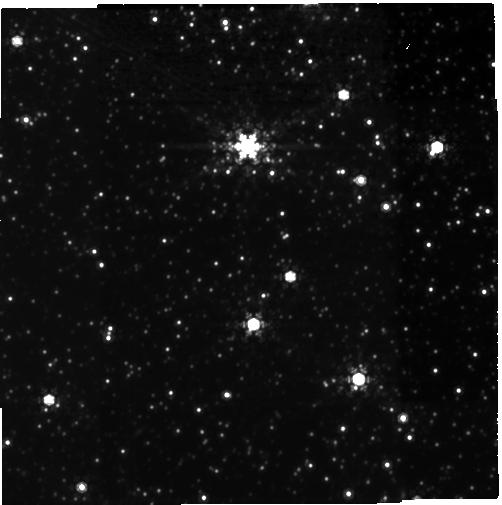
Target: MOA-2010-BLG-477
Instrument: NIRCAM
Filter: F480M
Exposure: 1.6 h
Observation ID: jw06078-o001_t001_nircam_clear-f480m-sub400p

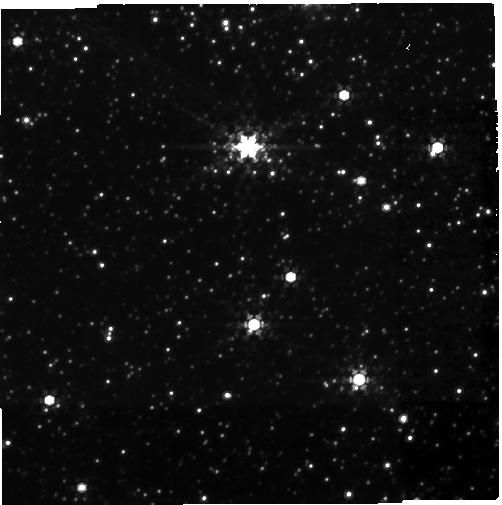
Target: MOA-2010-BLG-477
Instrument: NIRCAM
Filter: F430M
Exposure: 1.6 h
Observation ID: jw06078-o001_t001_nircam_clear-f430m-sub400p

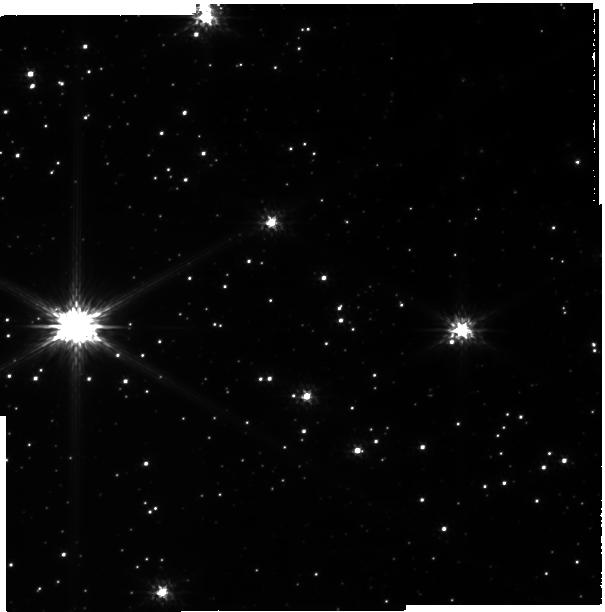
Target: MOA-2010-BLG-477
Instrument: NIRCAM
Filter: F115W
Exposure: 1.6 h
Observation ID: jw06078-o001_t001_nircam_clear-f115w-sub400p

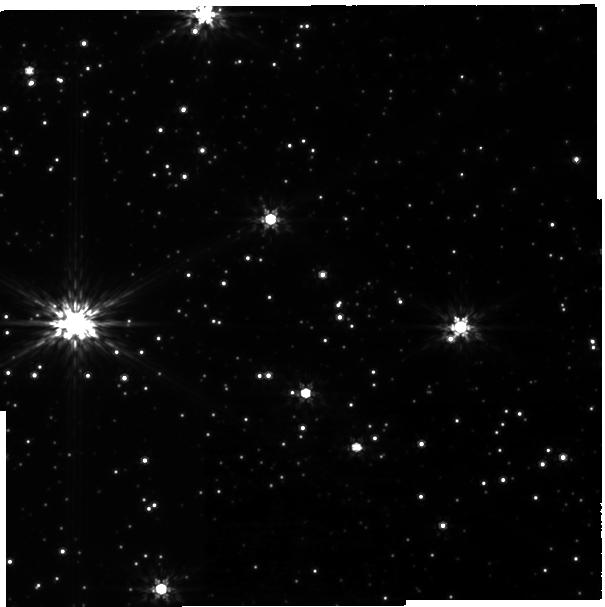
Target: MOA-2010-BLG-477
Instrument: NIRCAM
Filter: F200W
Exposure: 1.6 h
Observation ID: jw06078-o001_t001_nircam_clear-f200w-sub400p

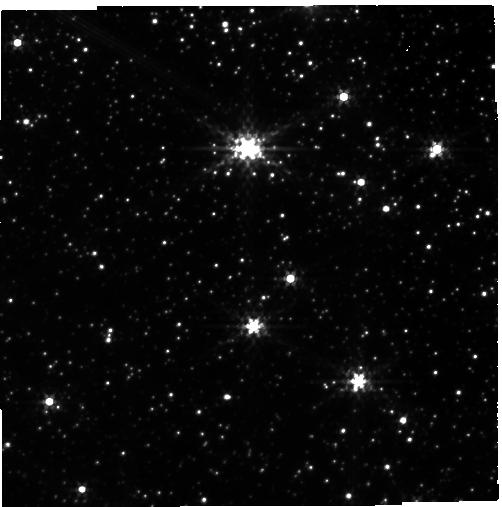
Target: MOA-2010-BLG-477
Instrument: NIRCAM
Filter: F300M
Exposure: 1.6 h
Observation ID: jw06078-o001_t001_nircam_clear-f300m-sub400p

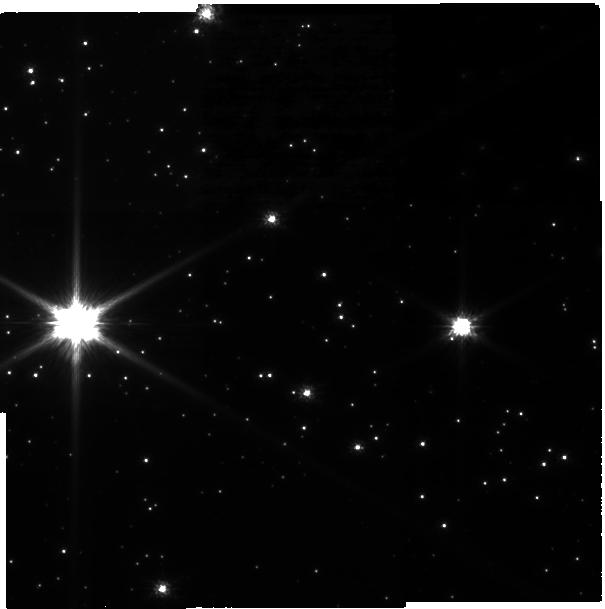
Target: MOA-2010-BLG-477
Instrument: NIRCAM
Filter: F070W
Exposure: 1.6 h
Observation ID: jw06078-o001_t001_nircam_clear-f070w-sub400p

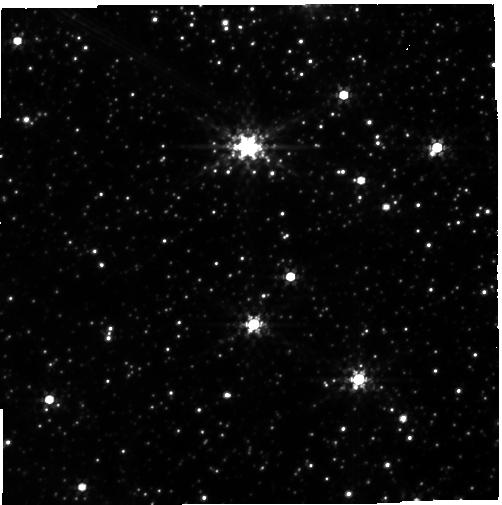
Target: MOA-2010-BLG-477
Instrument: NIRCAM
Filter: F360M
Exposure: 1.6 h
Observation ID: jw06078-o001_t001_nircam_clear-f360m-sub400p

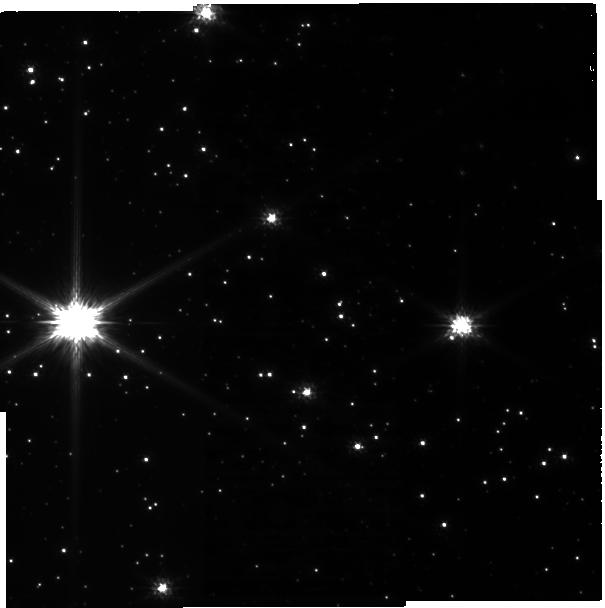
Target: MOA-2010-BLG-477
Instrument: NIRCAM
Filter: F090W
Exposure: 1.6 h
Observation ID: jw06078-o001_t001_nircam_clear-f090w-sub400p

Confirmation of a Jovian Planet Analog Orbiting a White Dwarf, Rare Low-mass Neutron Star or Black Hole (PI: Blackman, Joshua)

Blackman et al. (2021) have discovered the first Jovian-analog planet orbiting a white dwarf, MOA-2010-BLG-477b. This is the first example of an exoplanet that resembles the predicted fate of Jupiter in our own Solar System. Discovered by gravitational microlensing, constraints on the microlensing parallax signal due to the orbital motion of the Earth rule out host stars more massive than the Sun as well as brown dwarf hosts. Meanwhile, Keck adaptive optics observations set an upper limit on the lens brightness that excludes main sequence host stars, leaving a white dwarf or very low-mass neutron star or black hole host as the only remaining possibilities. Confirming its nature will provide the first observed example of the end stage of a planetary system like our own and is a unique opportunity to constrain the pollution and long-term dynamical evolution of planets in wide orbits. In the unlikely case the host is not a white dwarf, the outstanding discovery of a planet around a low-mass Neutron star or black hole would nonetheless be significant.